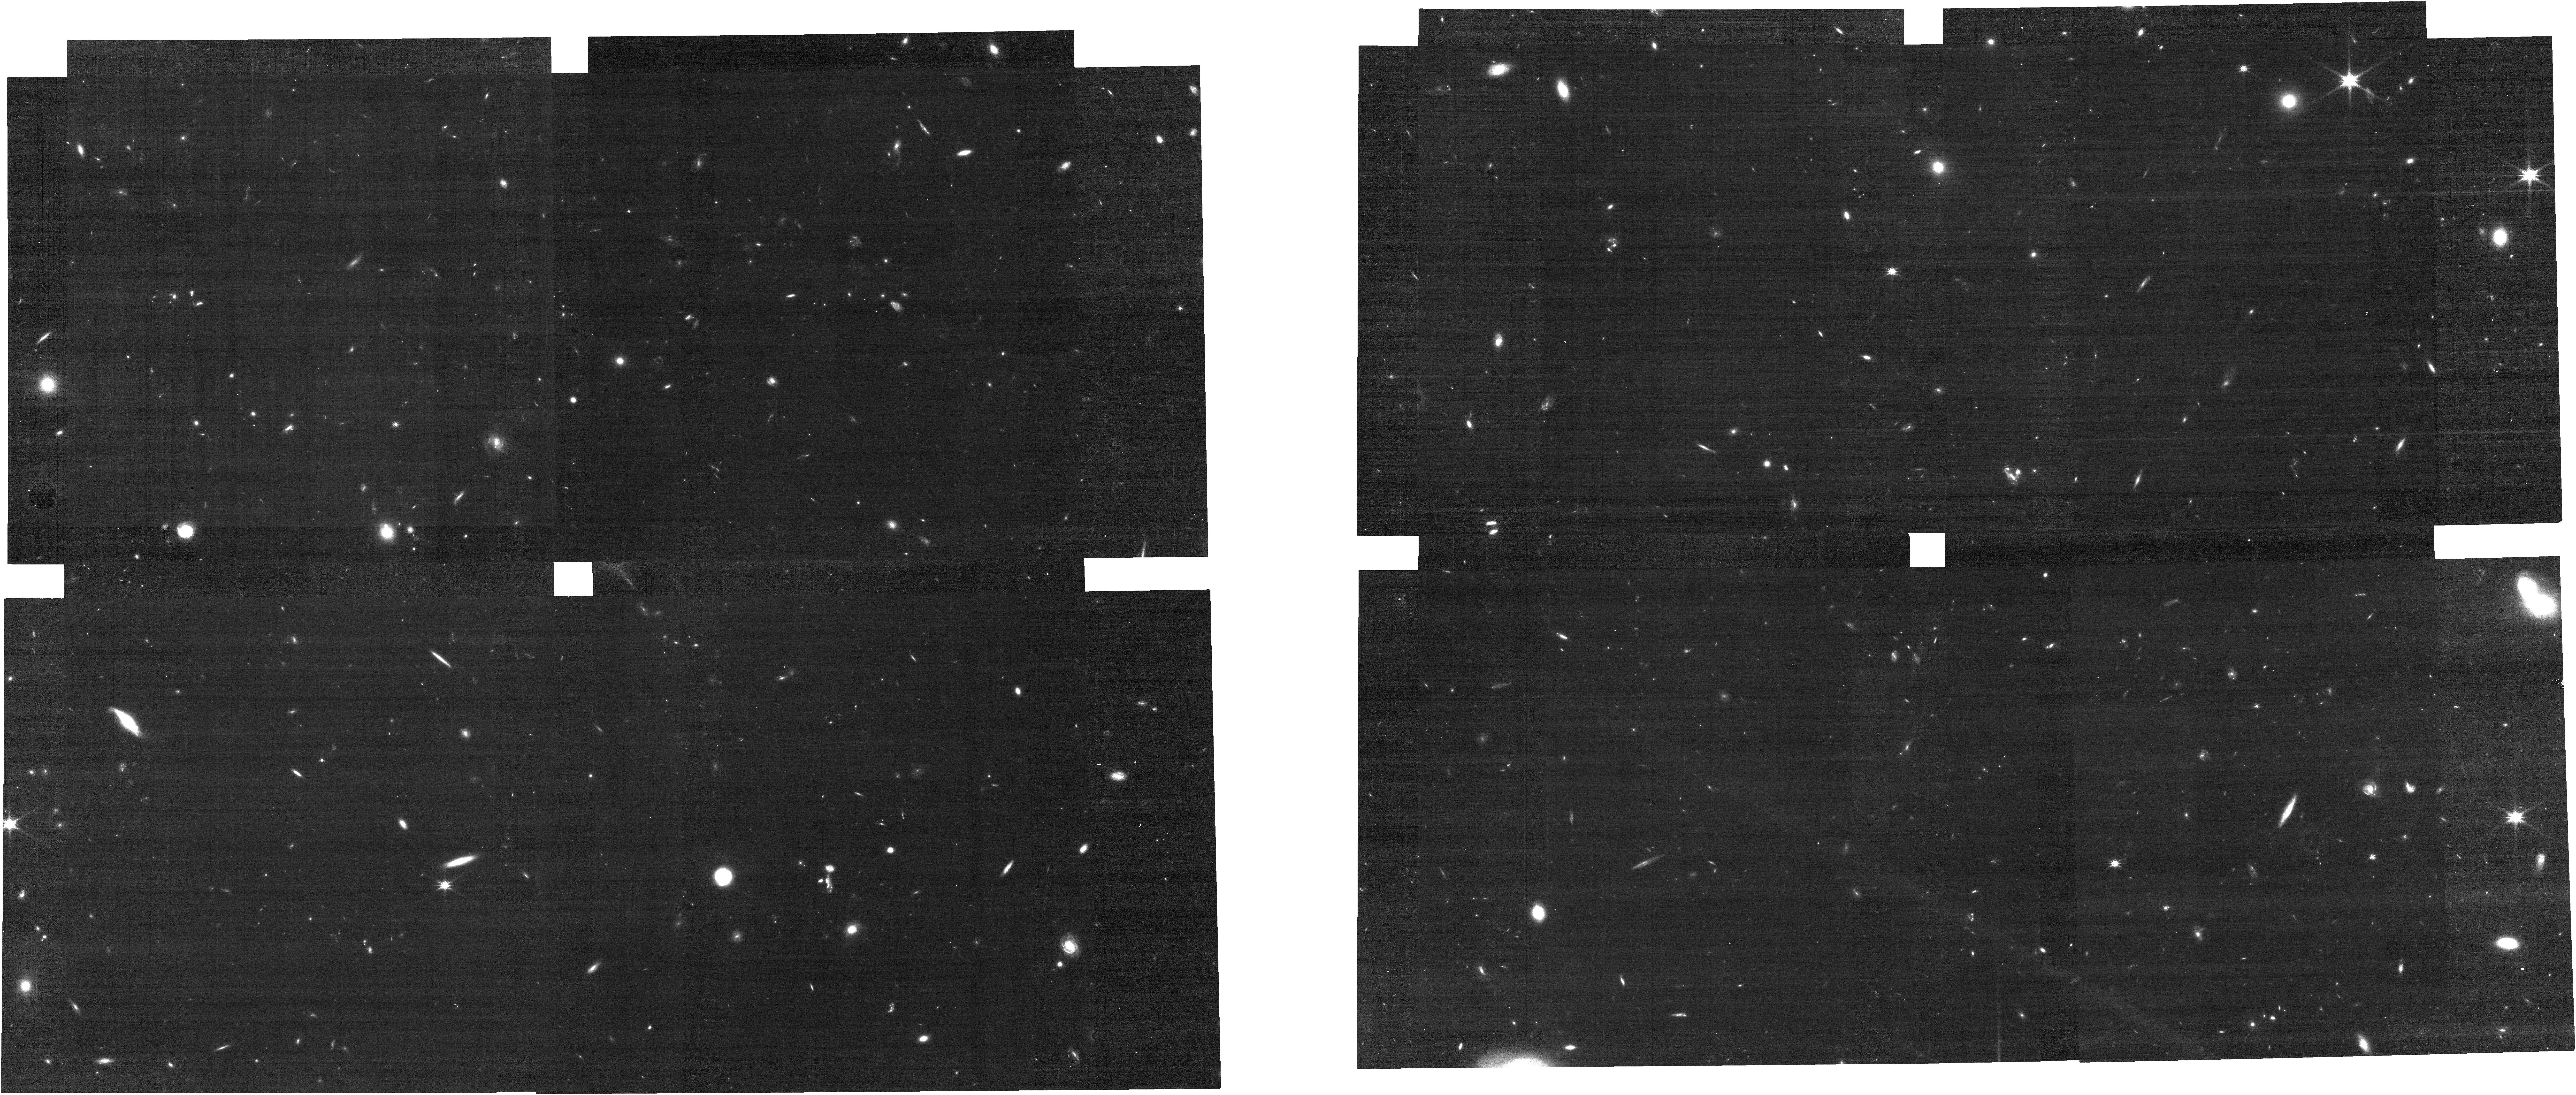
Target: J0226P0302. Instrument: NIRCAM. Filter: F115W. Exposure: 24 min. Observation ID: jw03325-o002_t002_nircam_clear-f115w

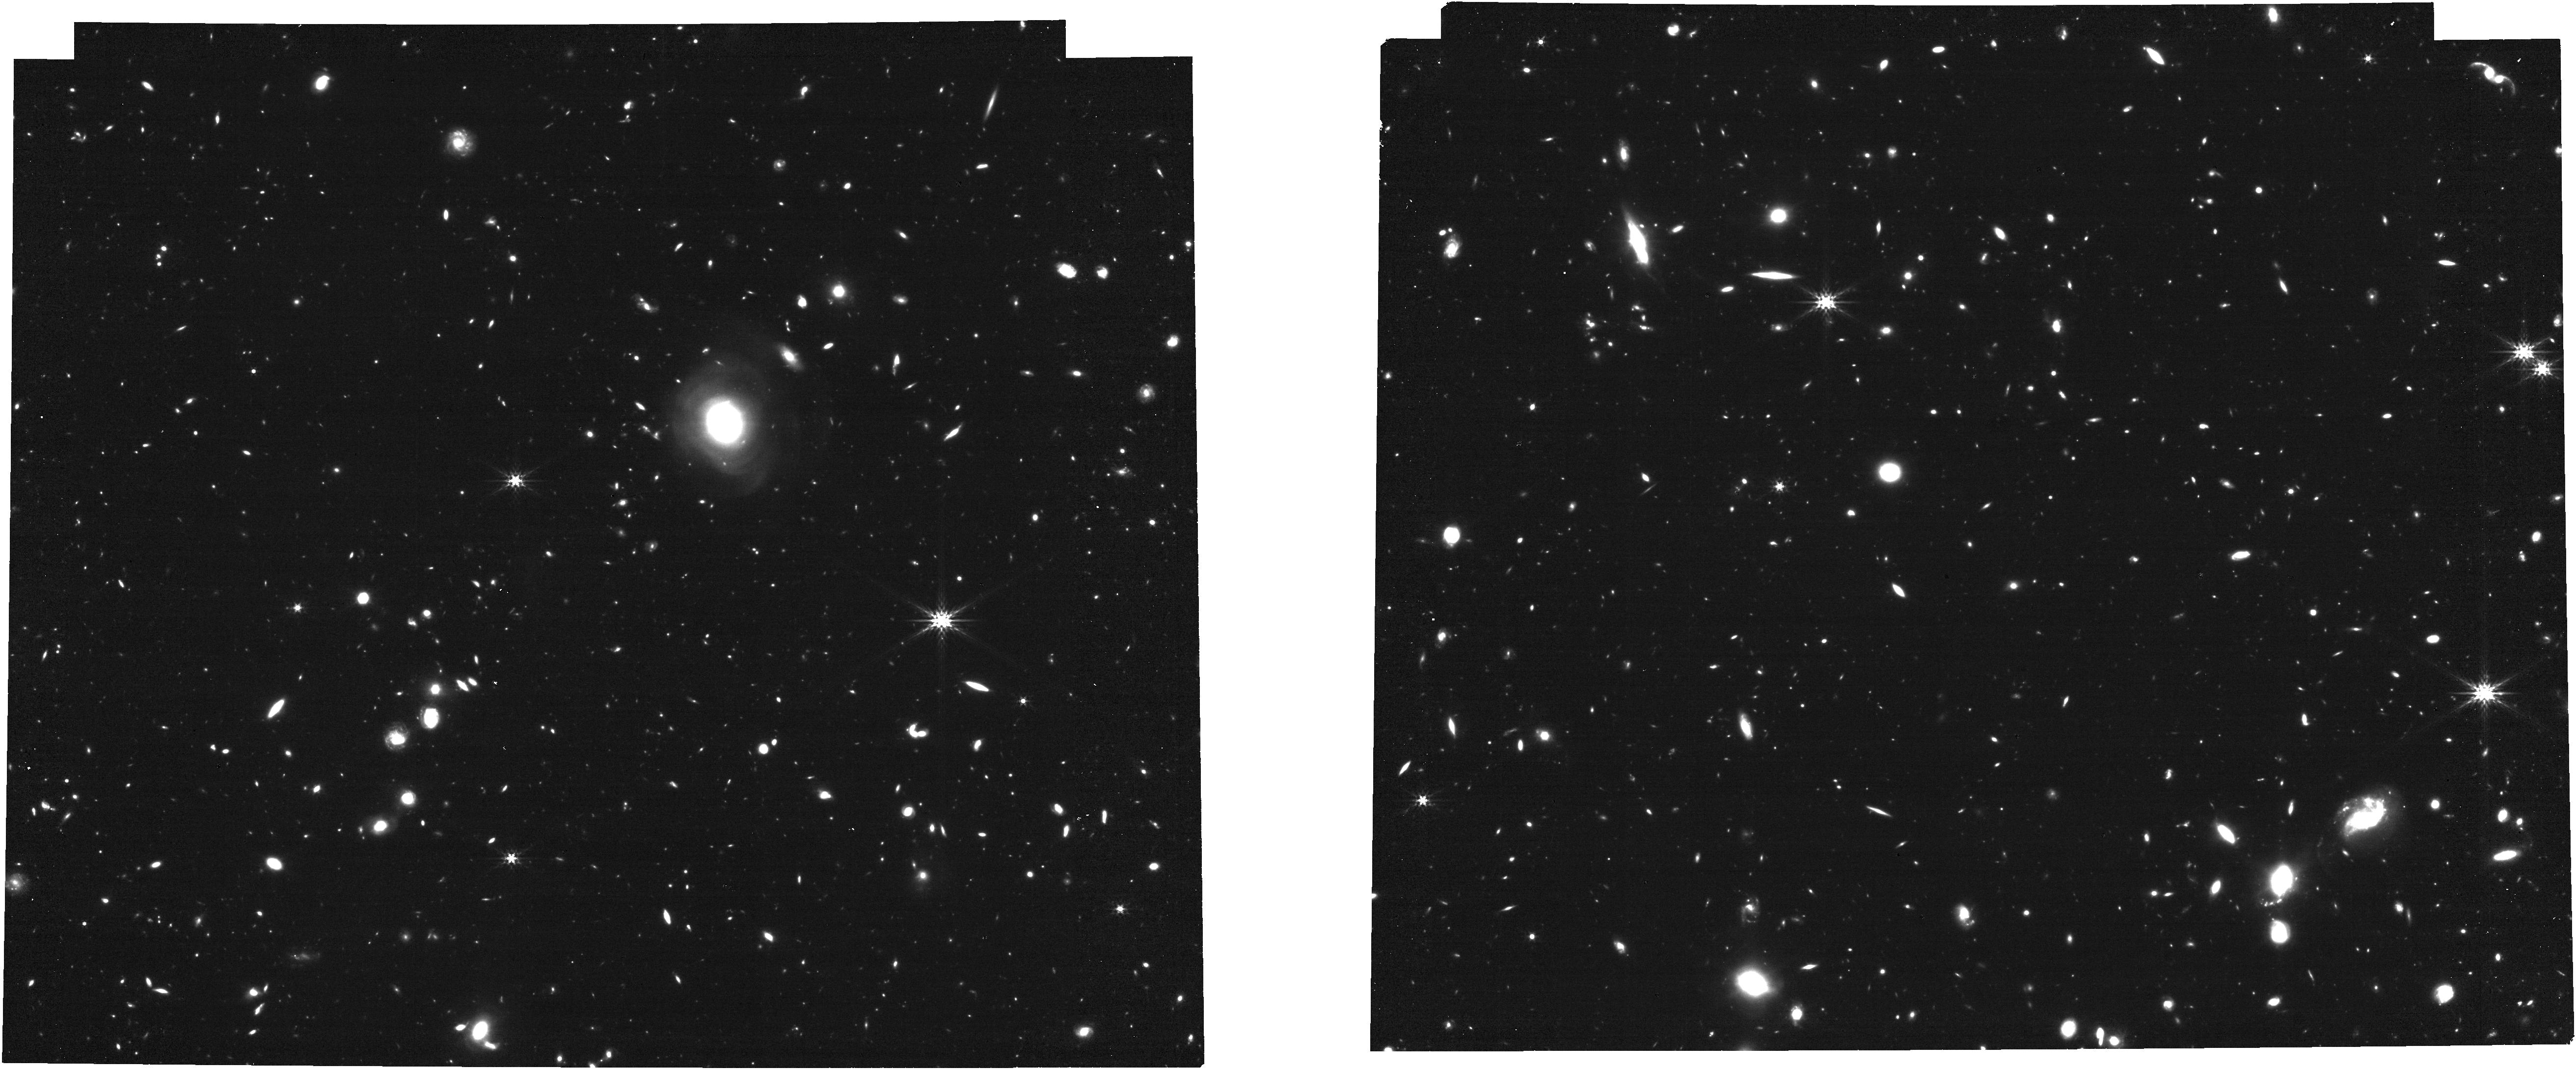
Target: J0305M3150. Instrument: NIRCAM. Filter: F356W. Exposure: 24 min. Observation ID: jw03325-o108_t003_nircam_clear-f356w

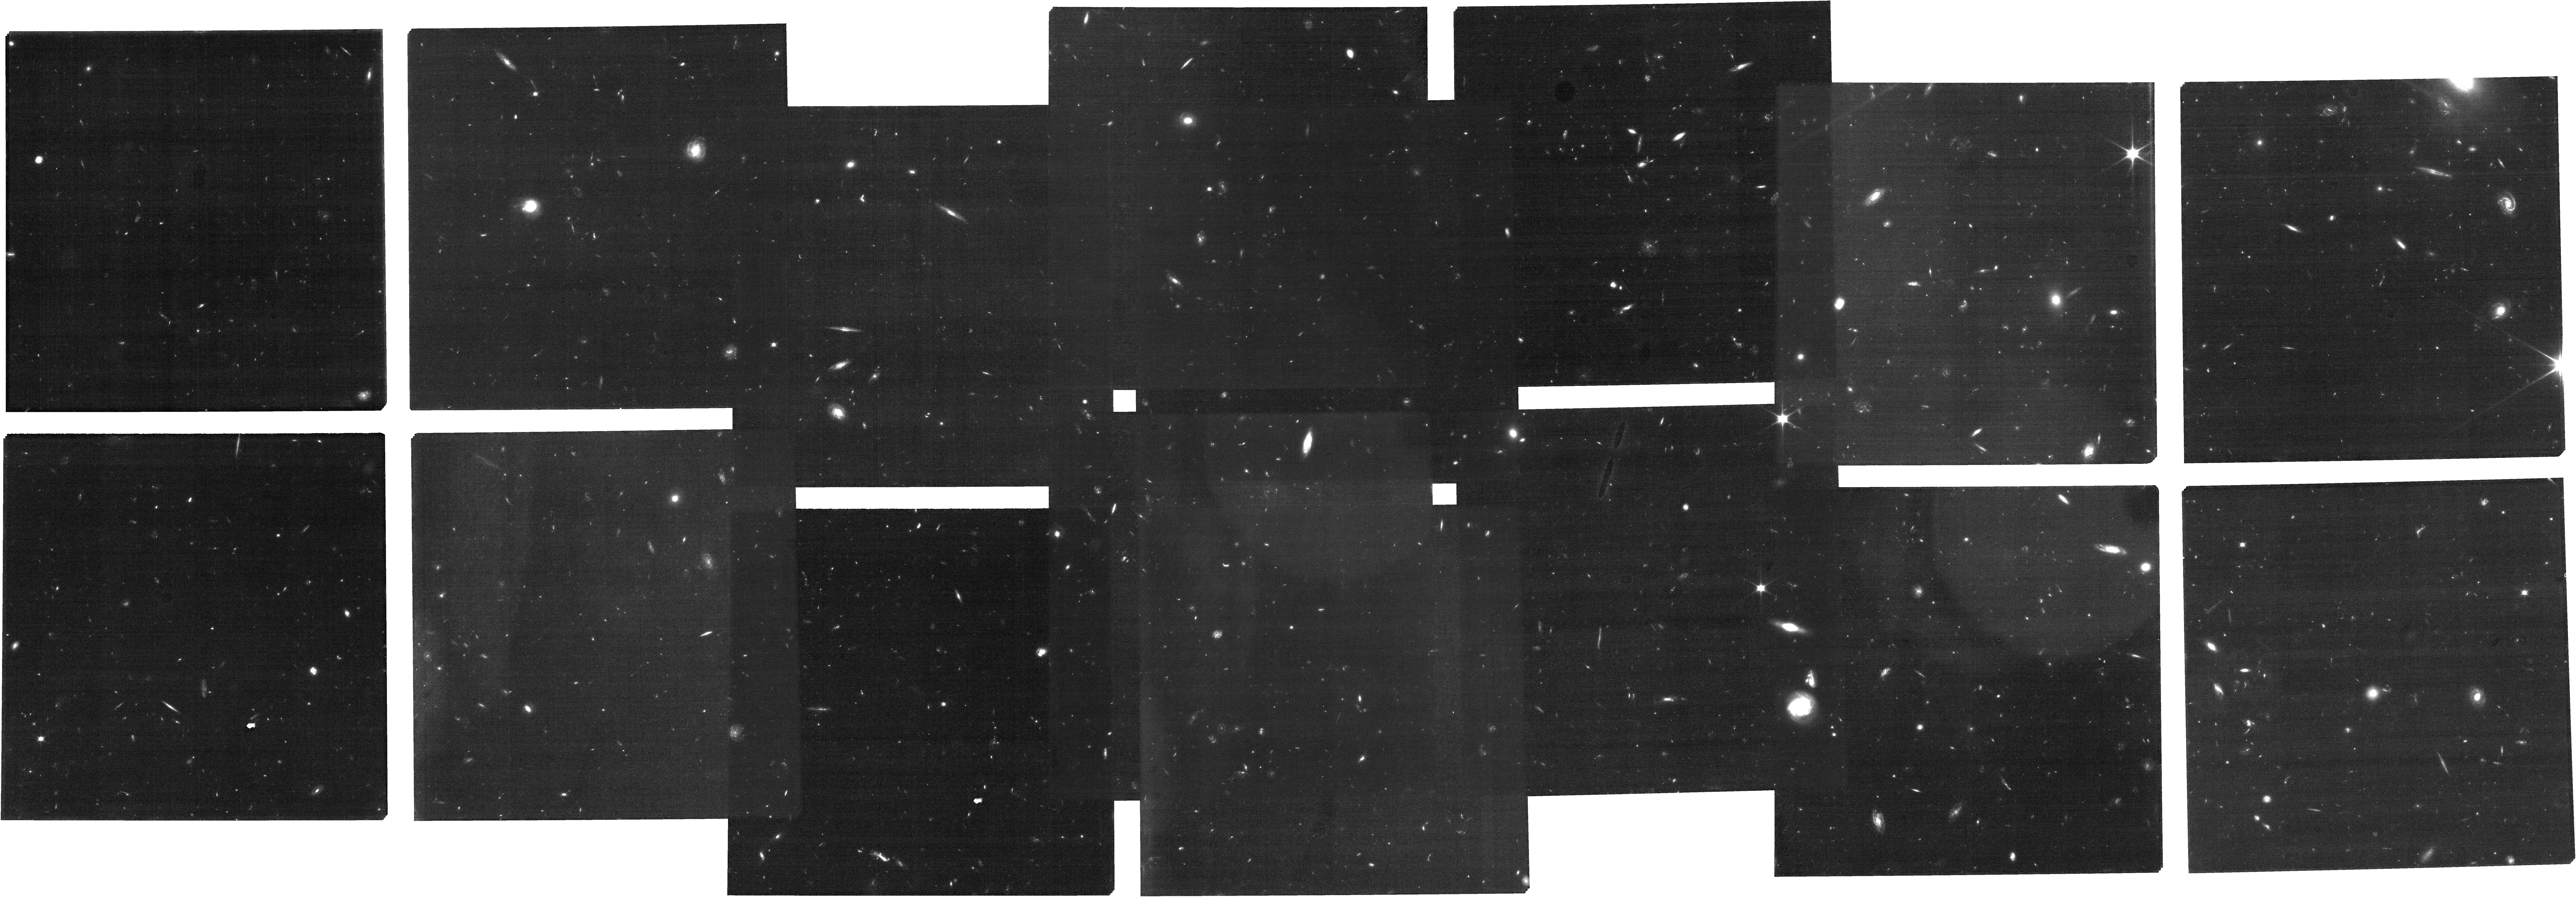
Target: J0226-MSA-Targets. Instrument: NIRCAM. Filter: F070W. Exposure: 1.8 h. Observation ID: jw03325-o012_t007_nircam_clear-f070w

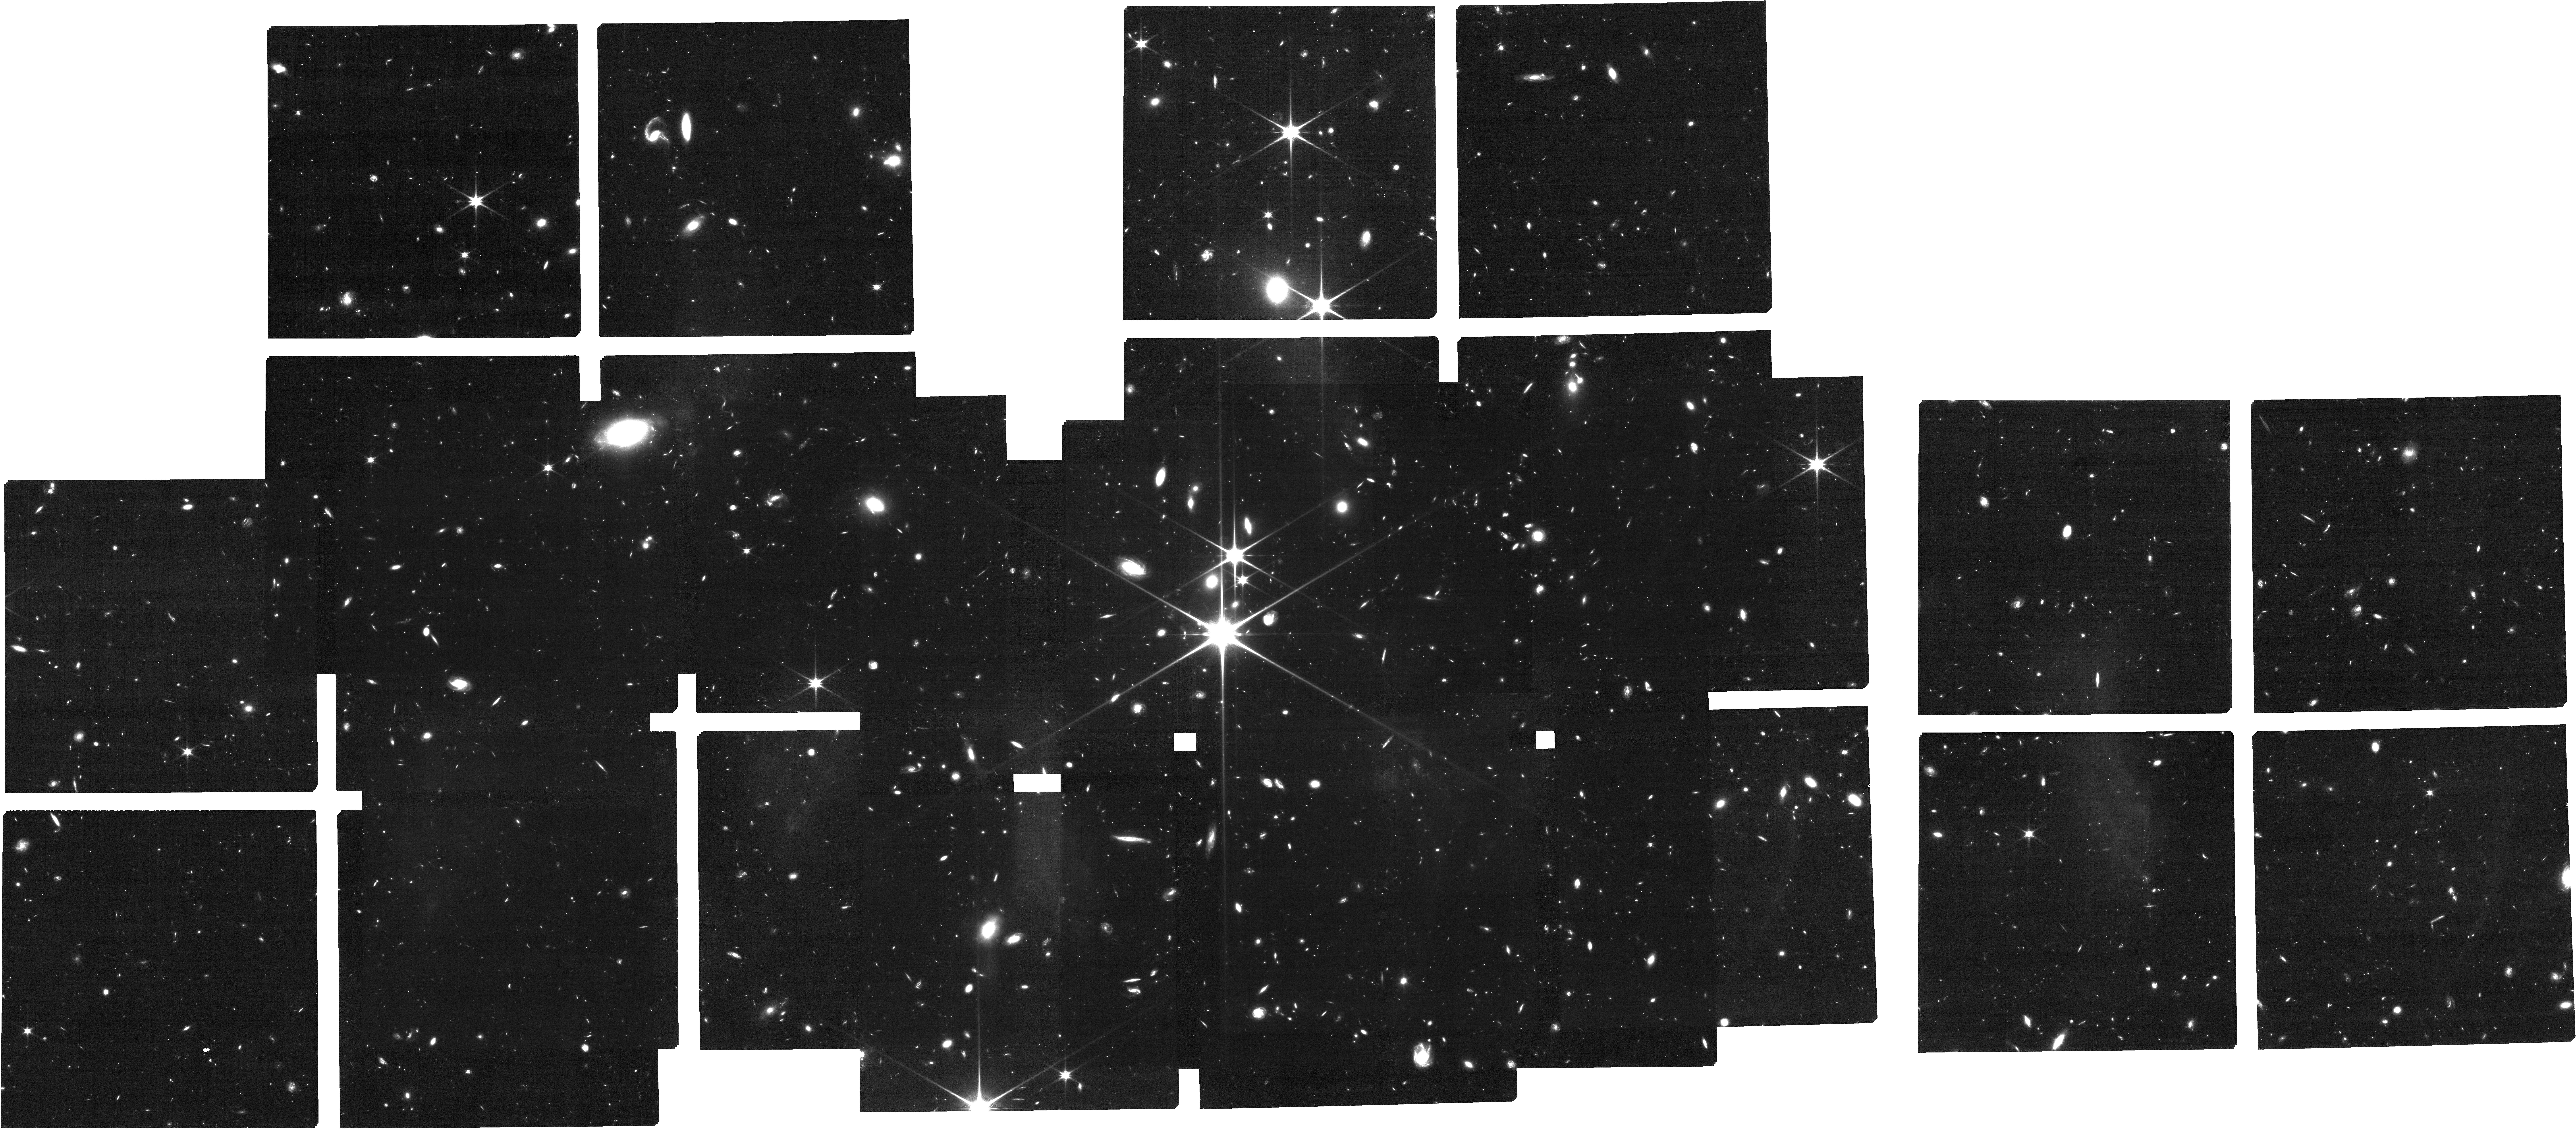
Target: J0305_MSA_new20240906. Instrument: NIRCAM. Filter: F115W. Exposure: 3.5 h. Observation ID: jw03325-o013_t011_nircam_clear-f115w

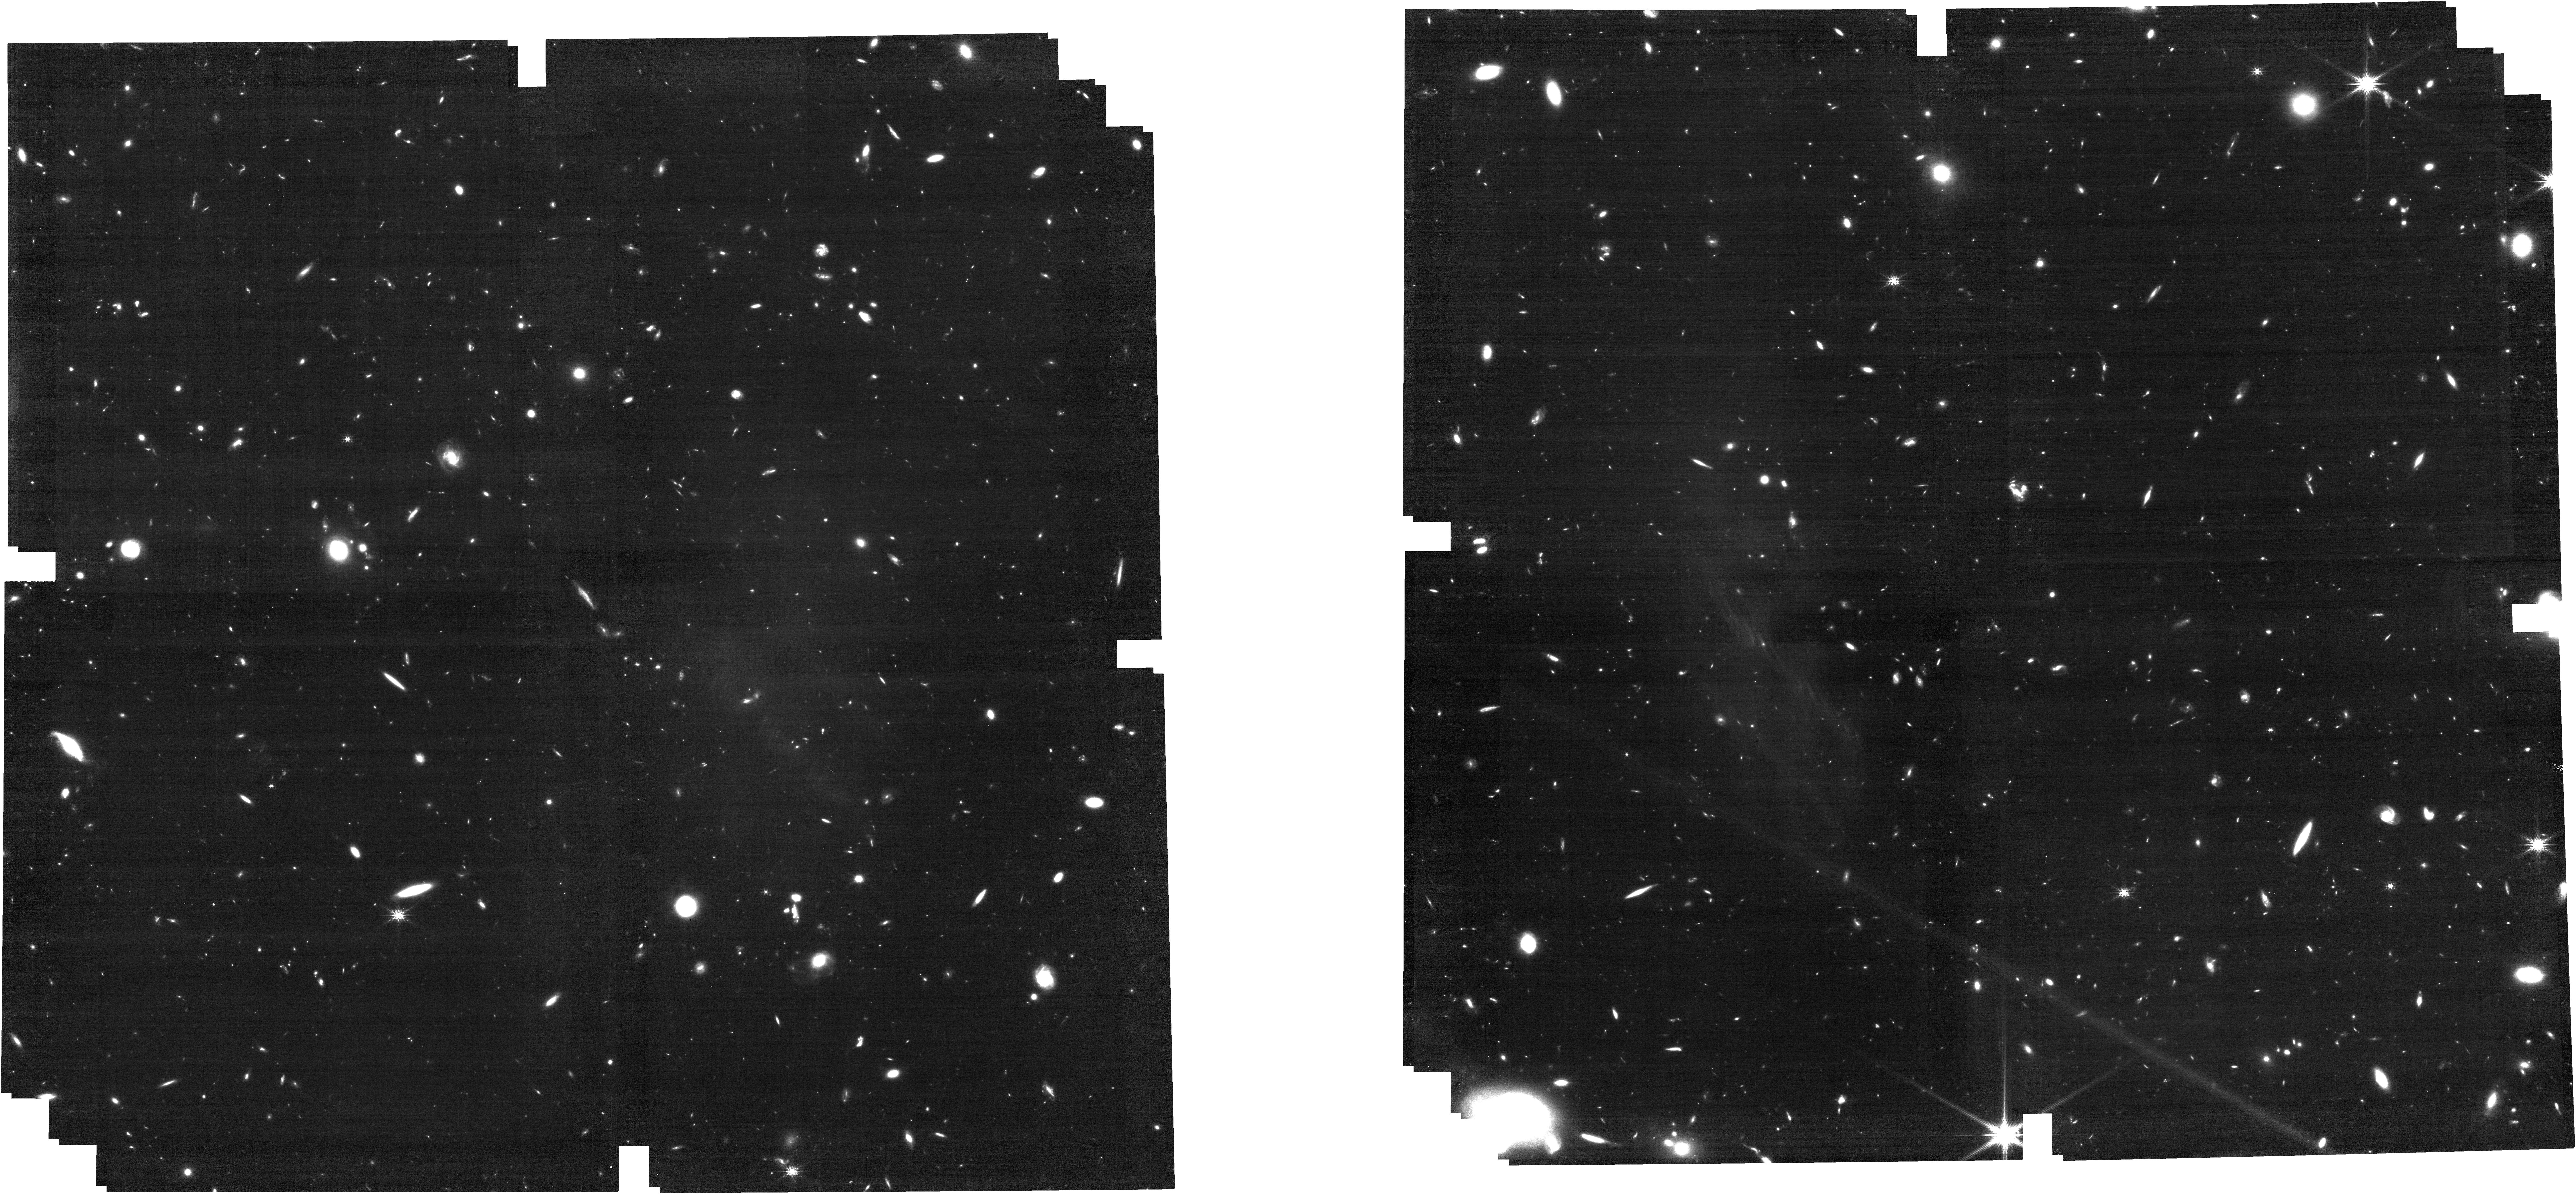
Target: J0226P0302. Instrument: NIRCAM. Filter: F200W. Exposure: 47 min. Observation ID: jw03325-o002_t002_nircam_clear-f200w

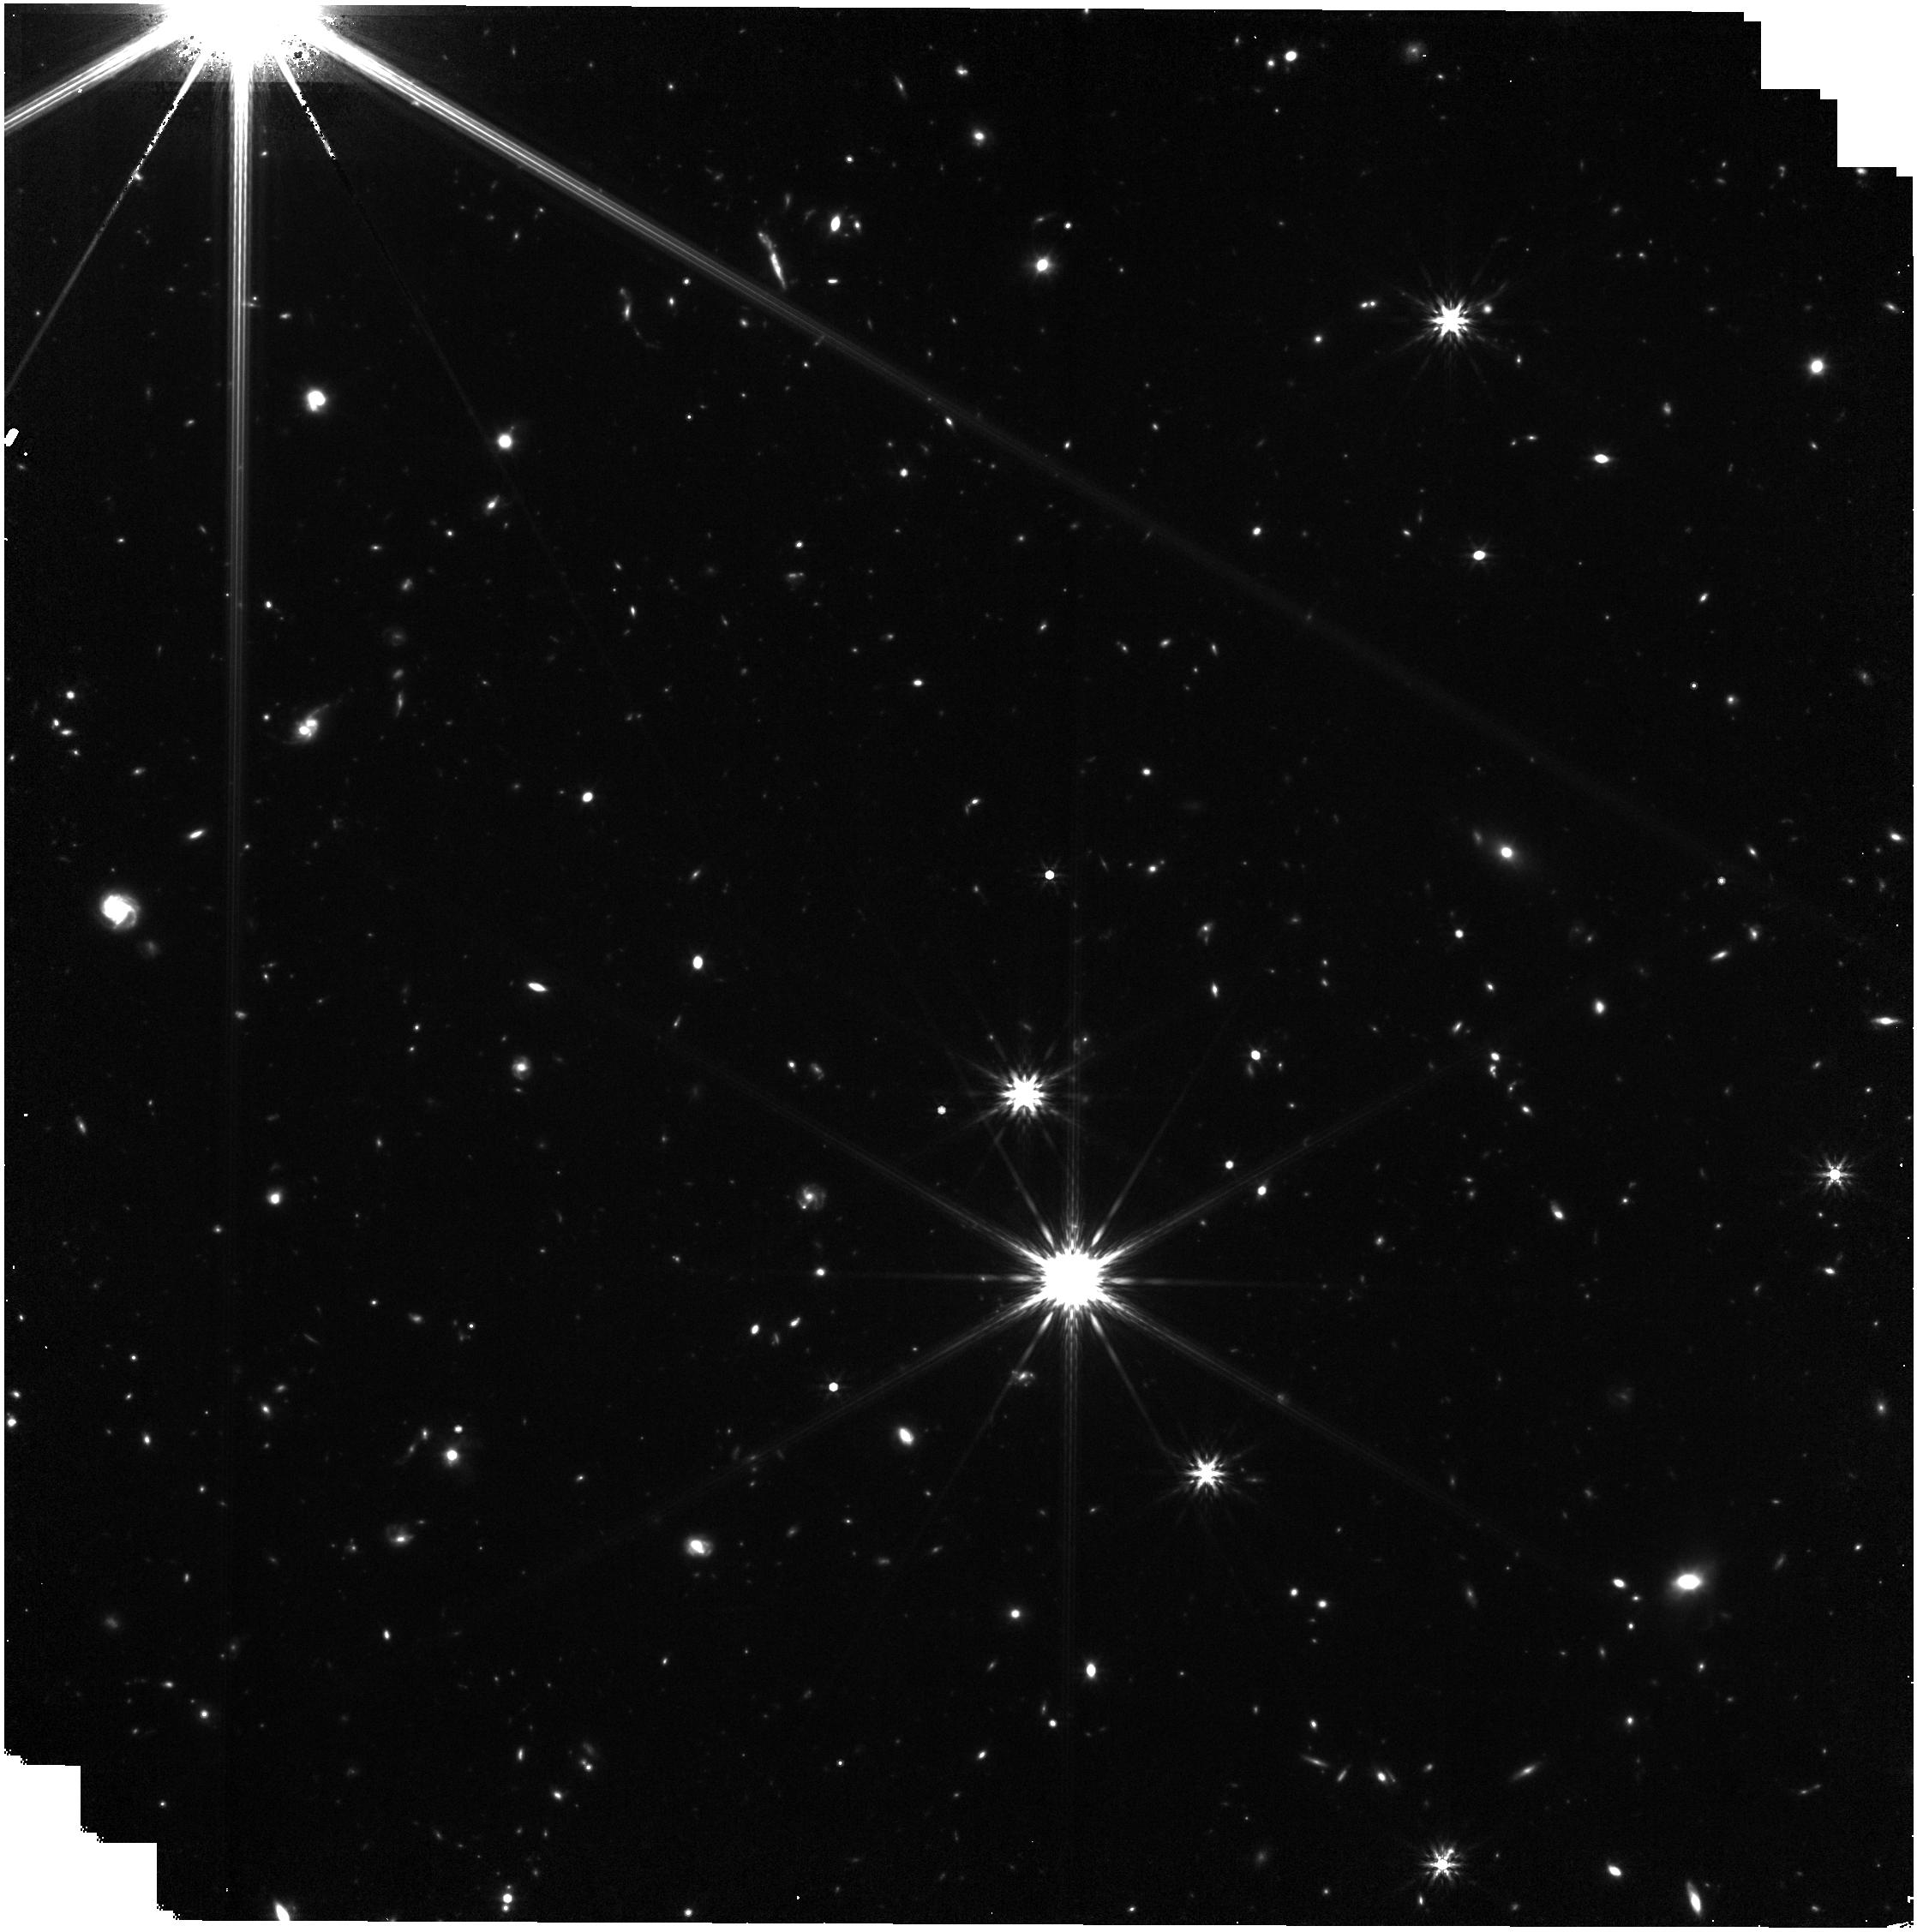
Target: J0226P0302. Instrument: NIRISS. Filter: F444W. Exposure: 43 min. Observation ID: jw03325-o002_t002_niriss_clearp-f444w

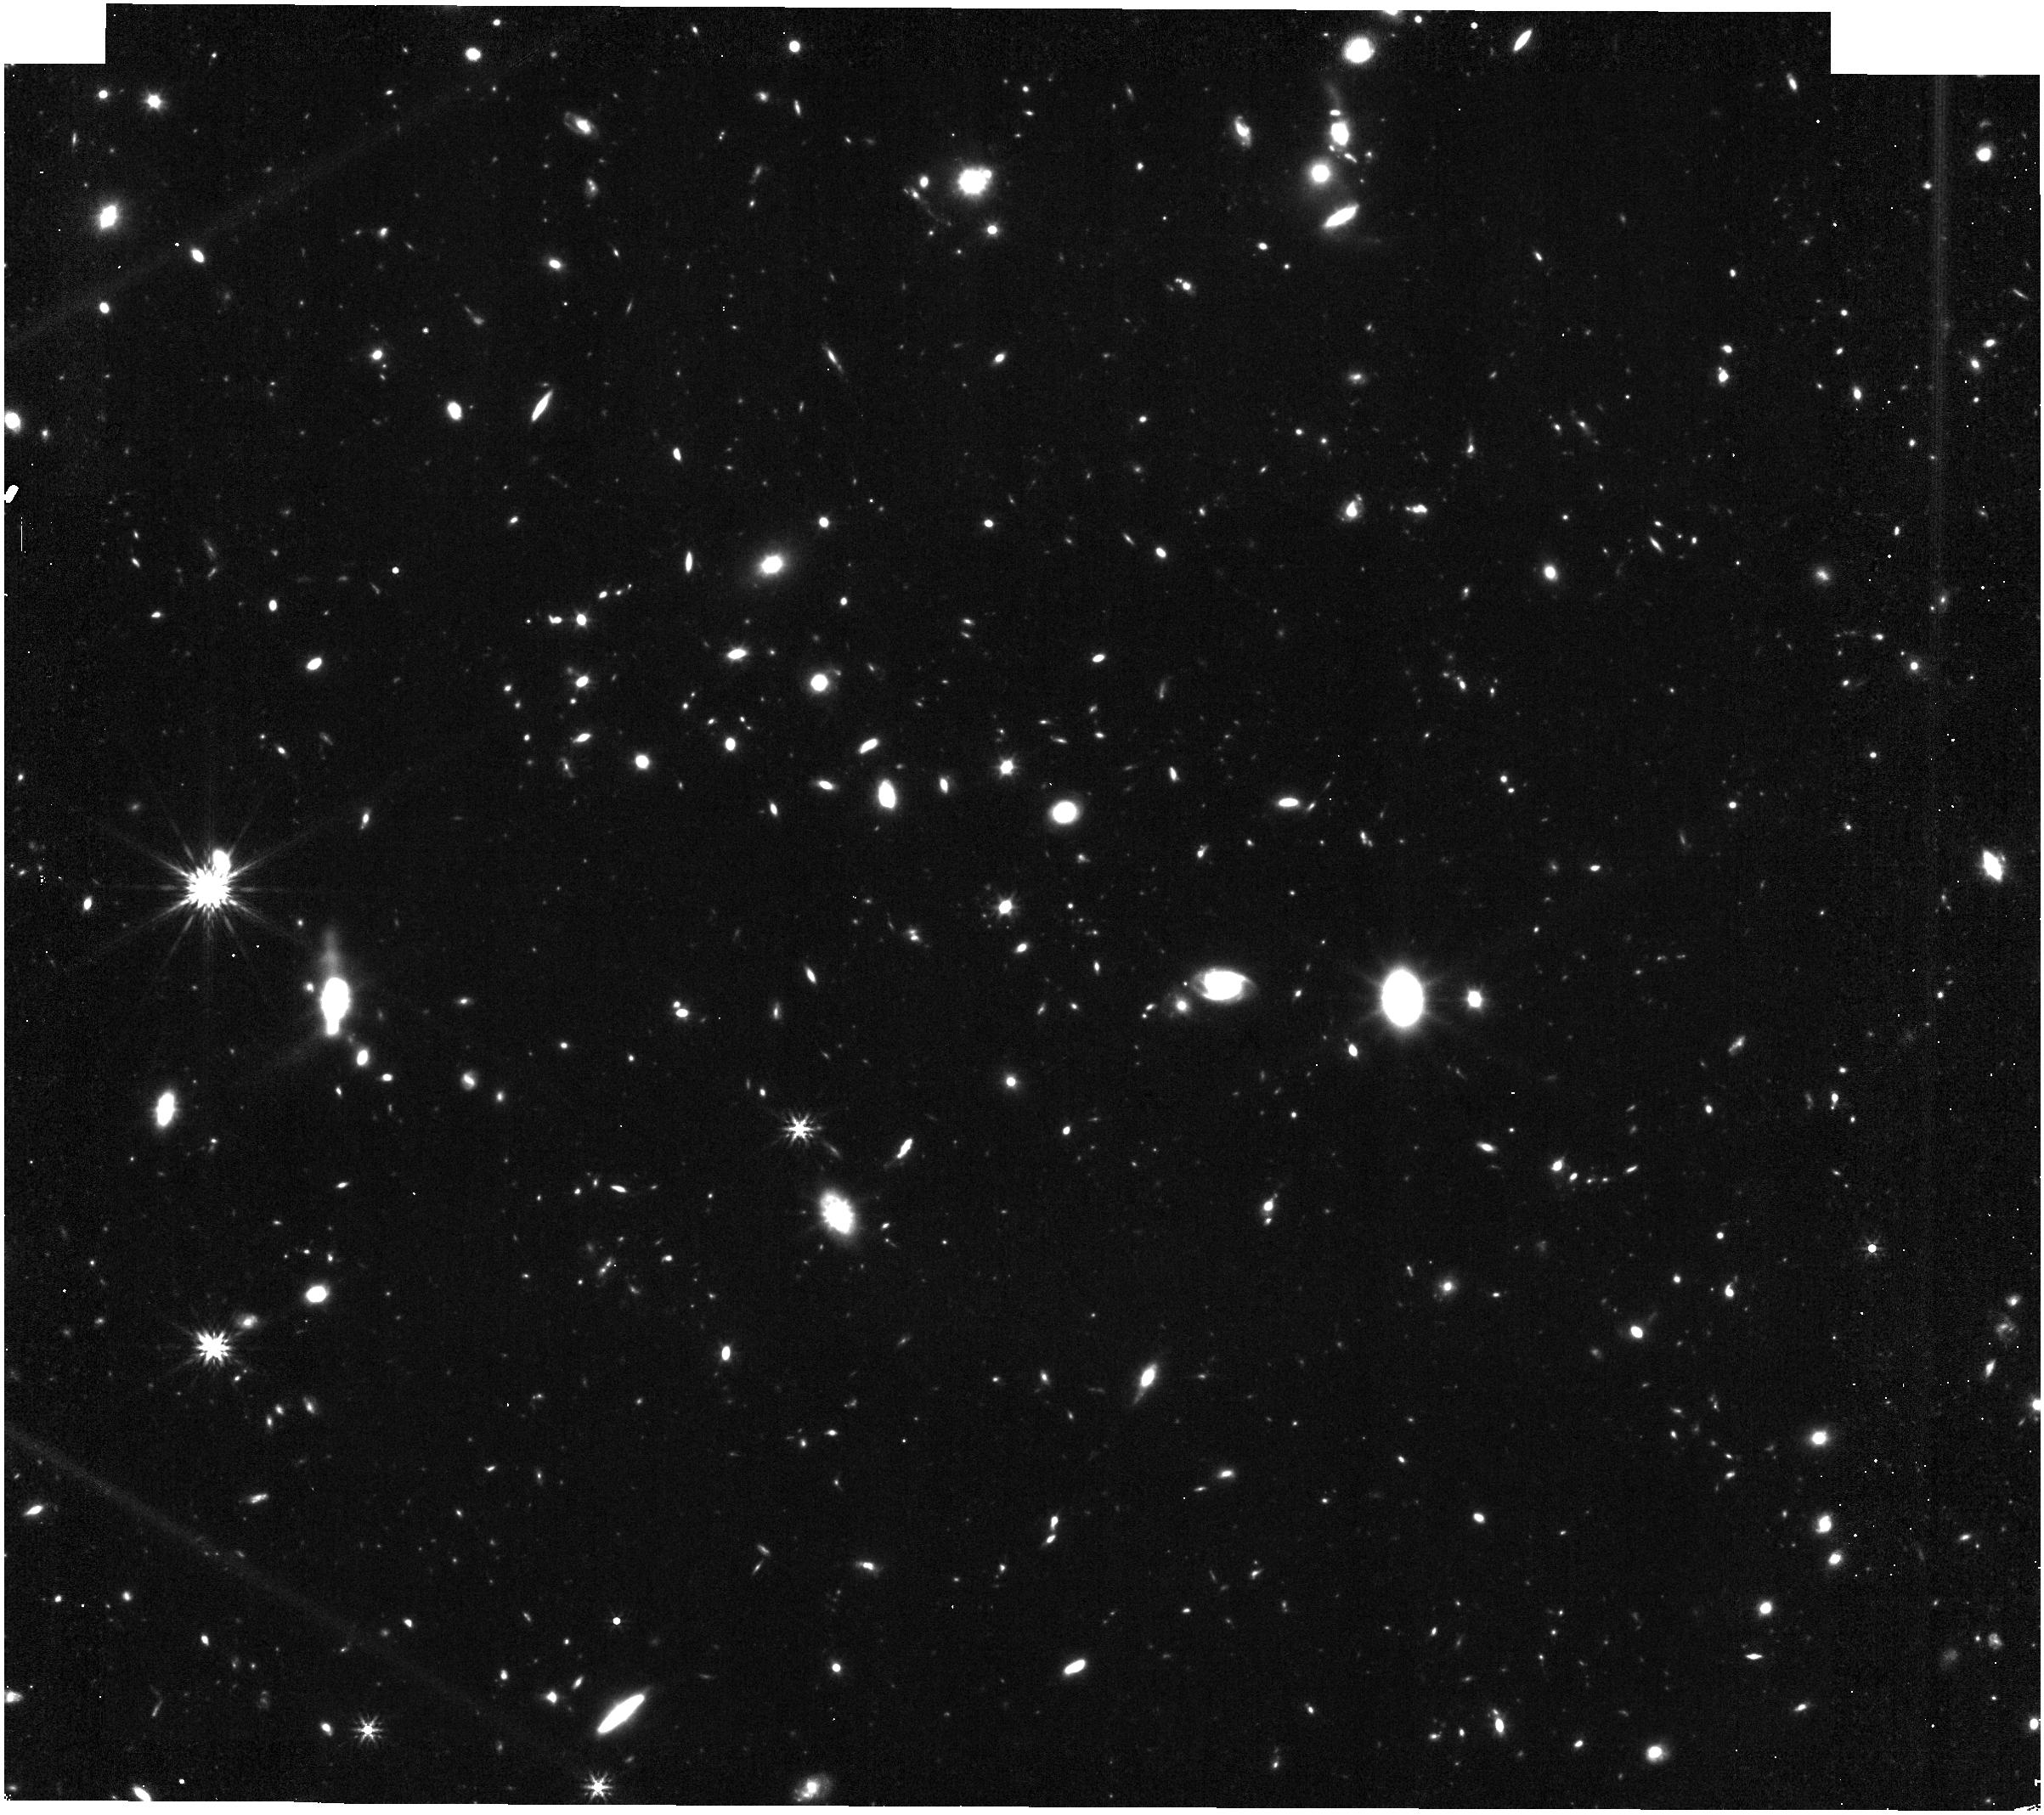
Target: J0226P0302. Instrument: NIRISS. Filter: F356W. Exposure: 21 min. Observation ID: jw03325-o003_t002_niriss_clearp-f356w

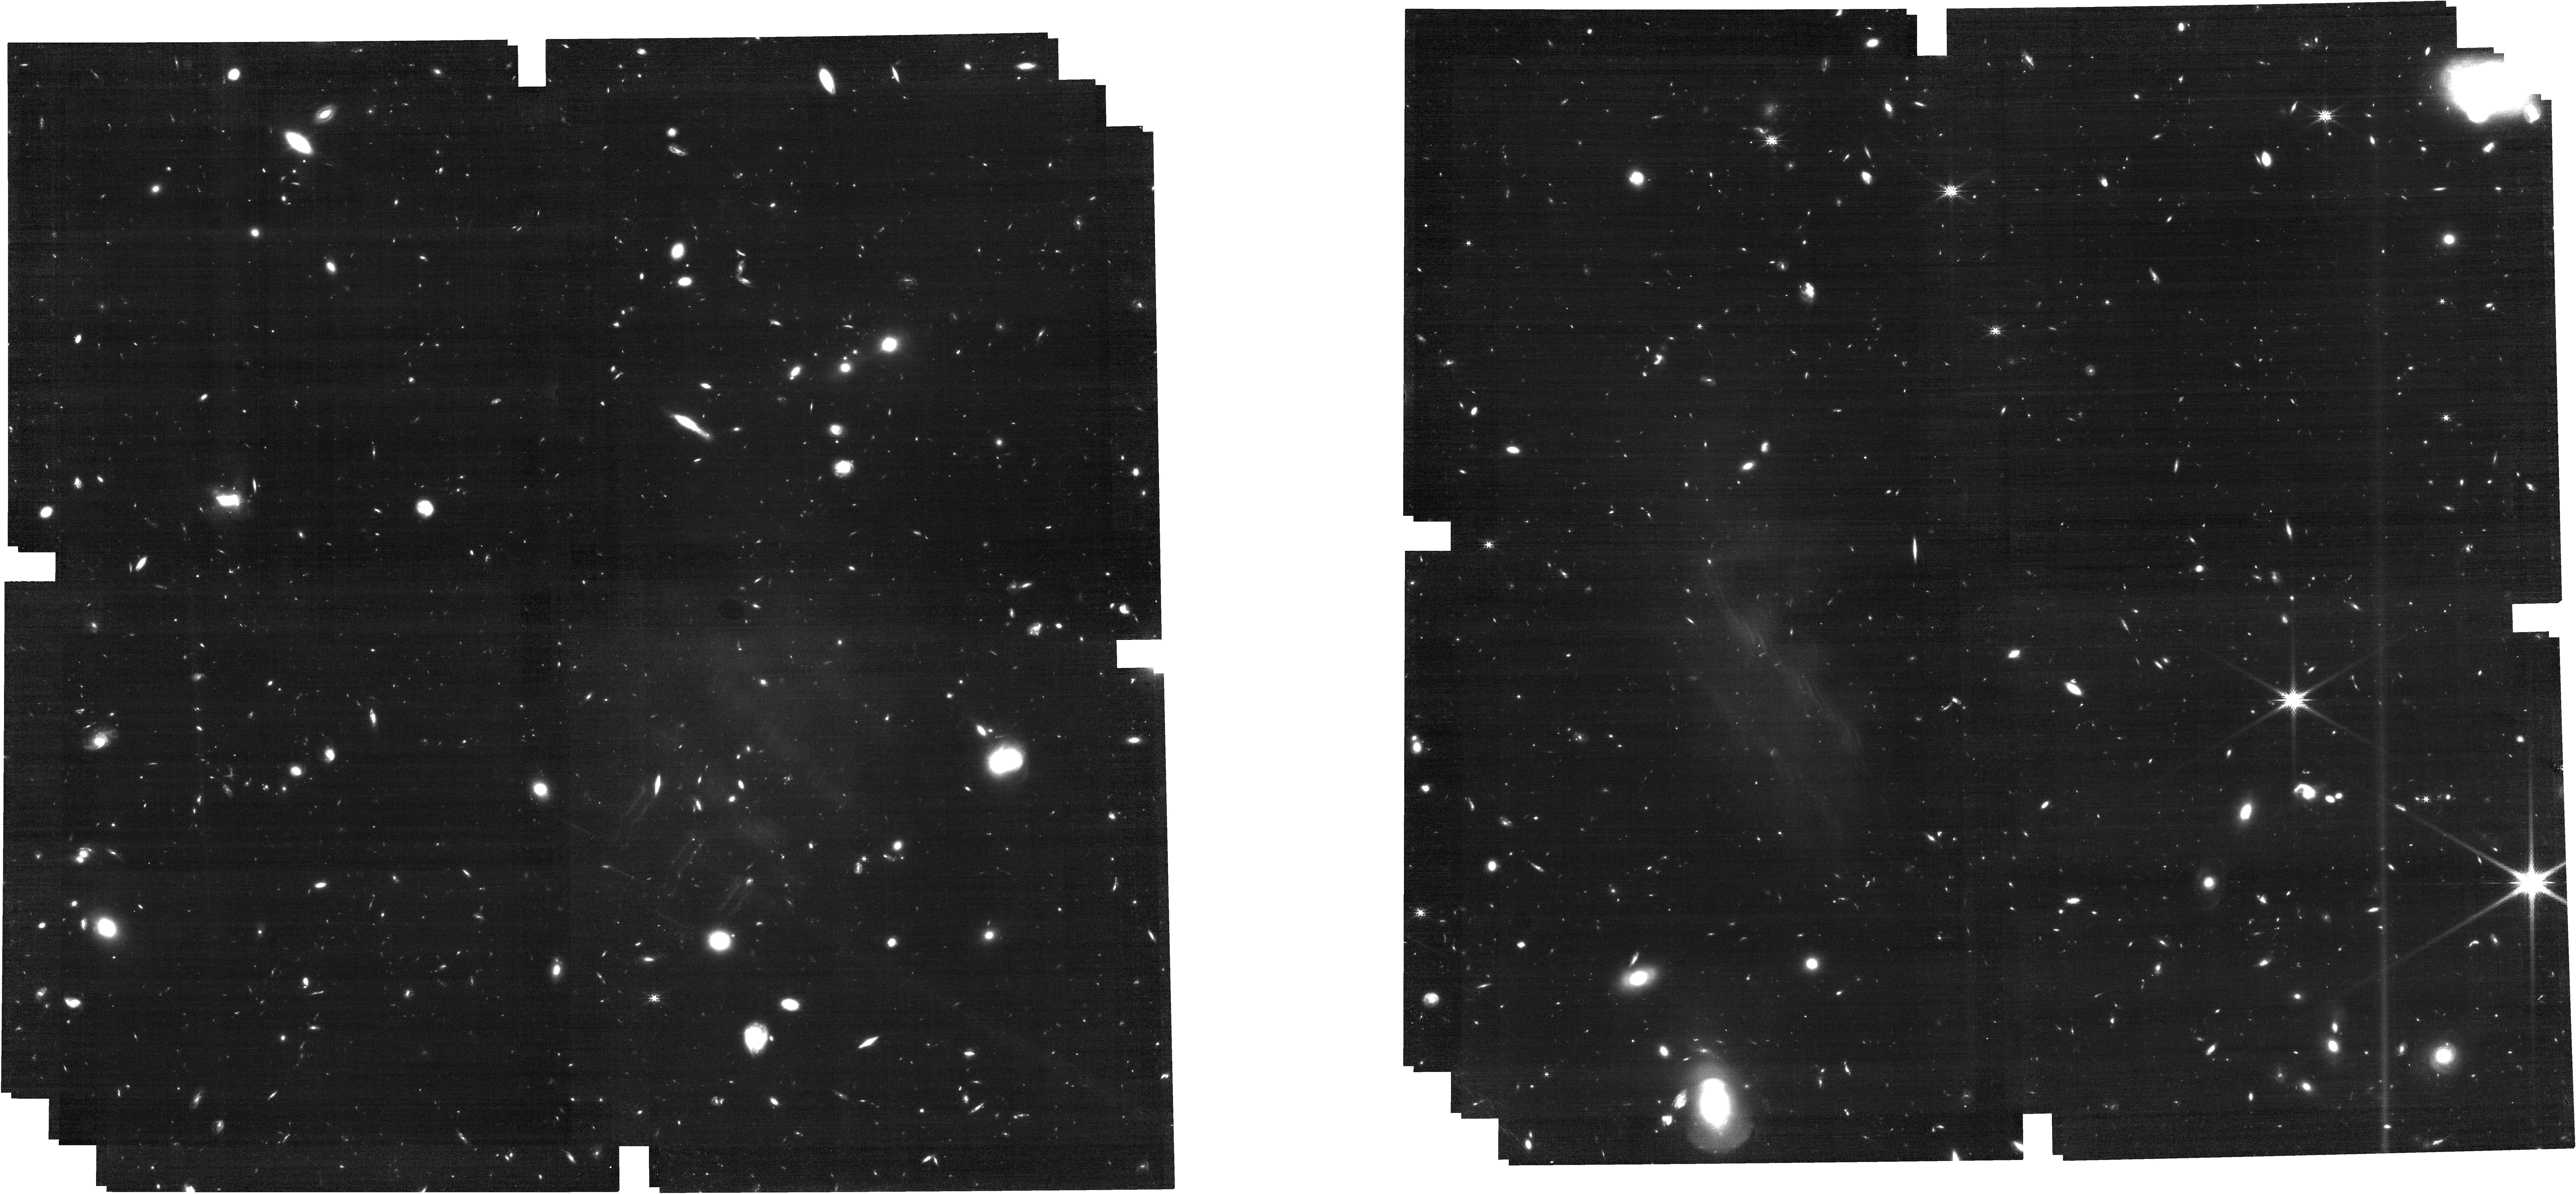
Target: J0226P0302. Instrument: NIRCAM. Filter: F200W. Exposure: 47 min. Observation ID: jw03325-o004_t002_nircam_clear-f200w

Mapping the Most Extreme Protoclusters in the Epoch of Reionization (PI: Wang, Feige)

Theoretical models predict that the earliest billion-M_sun supermassive black holes (SMBHs) form from massive dark matter halos and trace the formation of protoclusters in the early Universe. We propose to study the two most extreme galaxy overdensities anchored by luminous quasars at z~6.6, discovered from JWST Cycle-1 observations of ~20 quasar fields. Both systems show Mpc-scale filamentary structures with galaxy overdensity >10, centered on the quasars. However, the existing observations consist of single NIRCam/WFSS pointings that do not yet cover the full protocluster structure and are limited to redshift measurements of luminous member galaxies. In Cycle-2, we will: (1) carry out NIRCam/WFSS mosaic observations covering >3 times wider area, to fully map the large-scale structure and the kinematics of the protocluster member galaxies by discovering 80 protocluster member galaxies. The NIRCam observations will also discover more than 200 field galaxies at 5.3<z<7. (2) obtain deep NIRSpec/MSA spectroscopy for ~150 [OIII] emitting galaxies identified from NIRCam/WFSS and additional photometrically selected Lyman break galaxies (LBGs) up to z~12, which will enable the first statistical characterizations of environment-dependent galaxy formation and AGN activities in the EoR. (3) obtain deep NIRSpec/IFU observations of the two central quasars to shed light on the formation of the central luminous quasars, progenitors of the brightest cluster galaxies. The proposed observations will provide the first comprehensive study of the connection between the growth of the first-generation SMBHs, massive dark matter halos, and large-scale structures traced by galaxy overdenities.